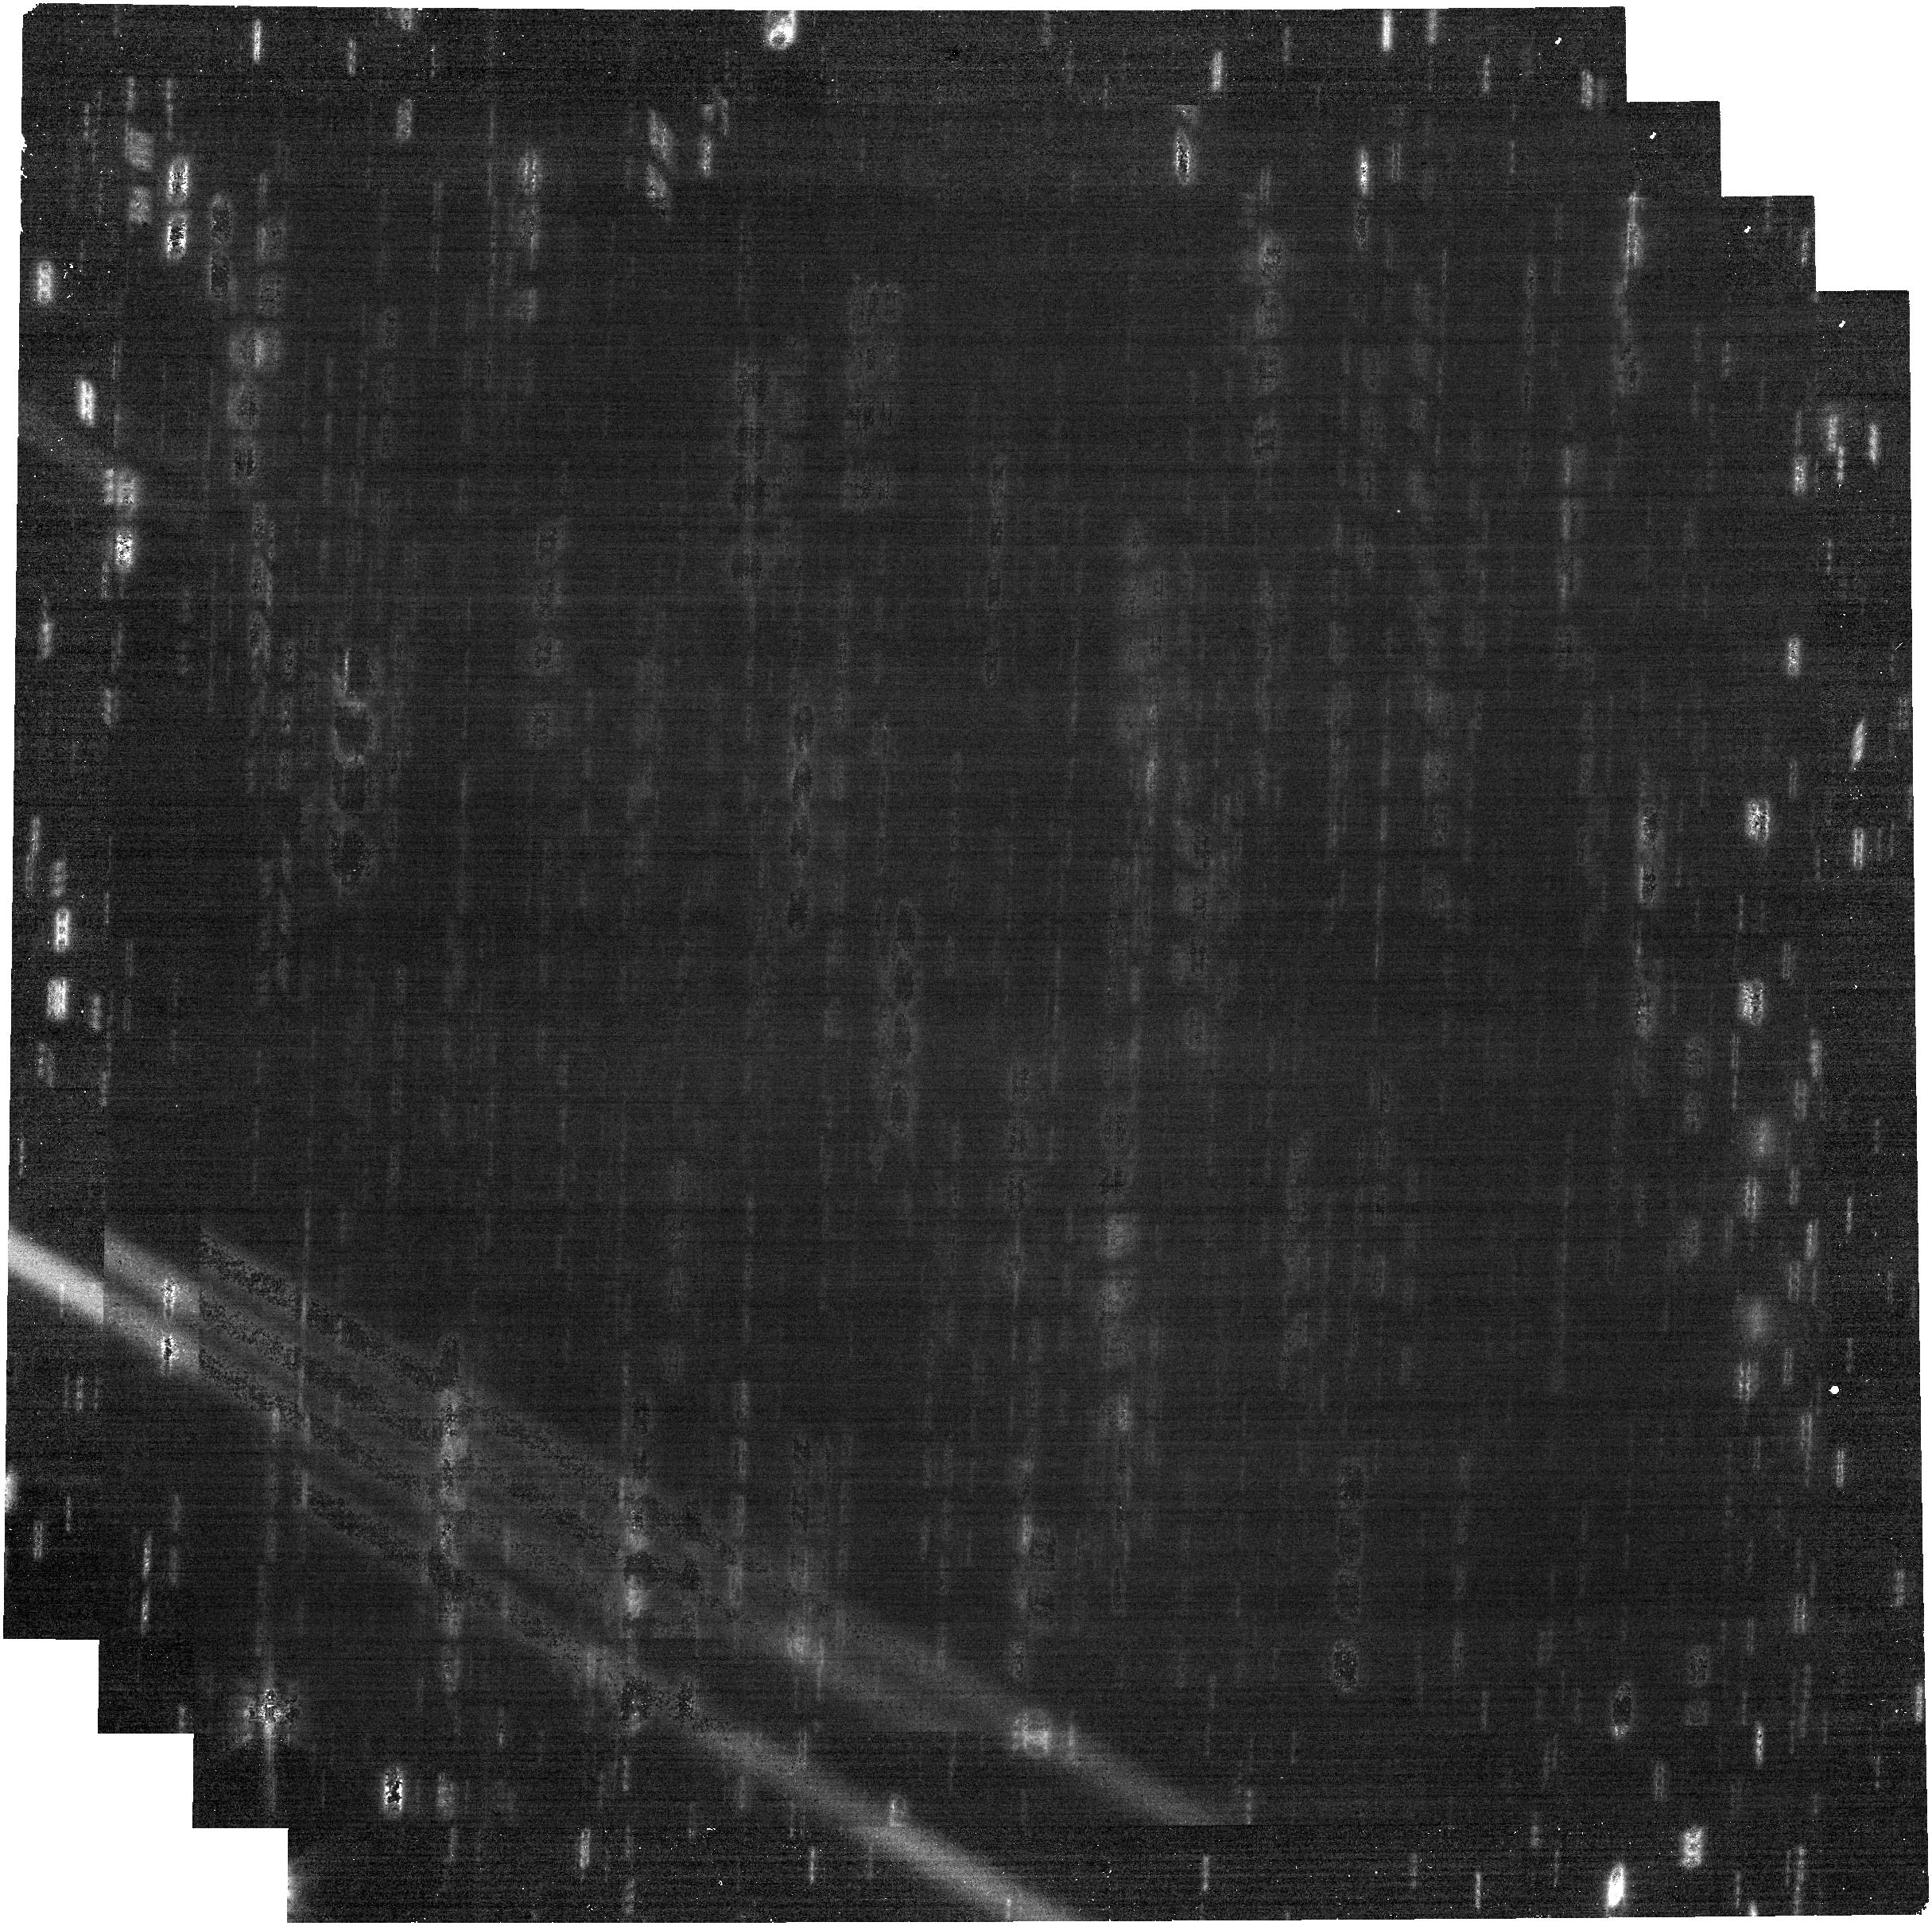
Target: 2024YR4
Instrument: NIRCAM
Filter: F322W2
Exposure: 21 min
Observation ID: jw09239-o002_t001_nircam_clear-f322w2

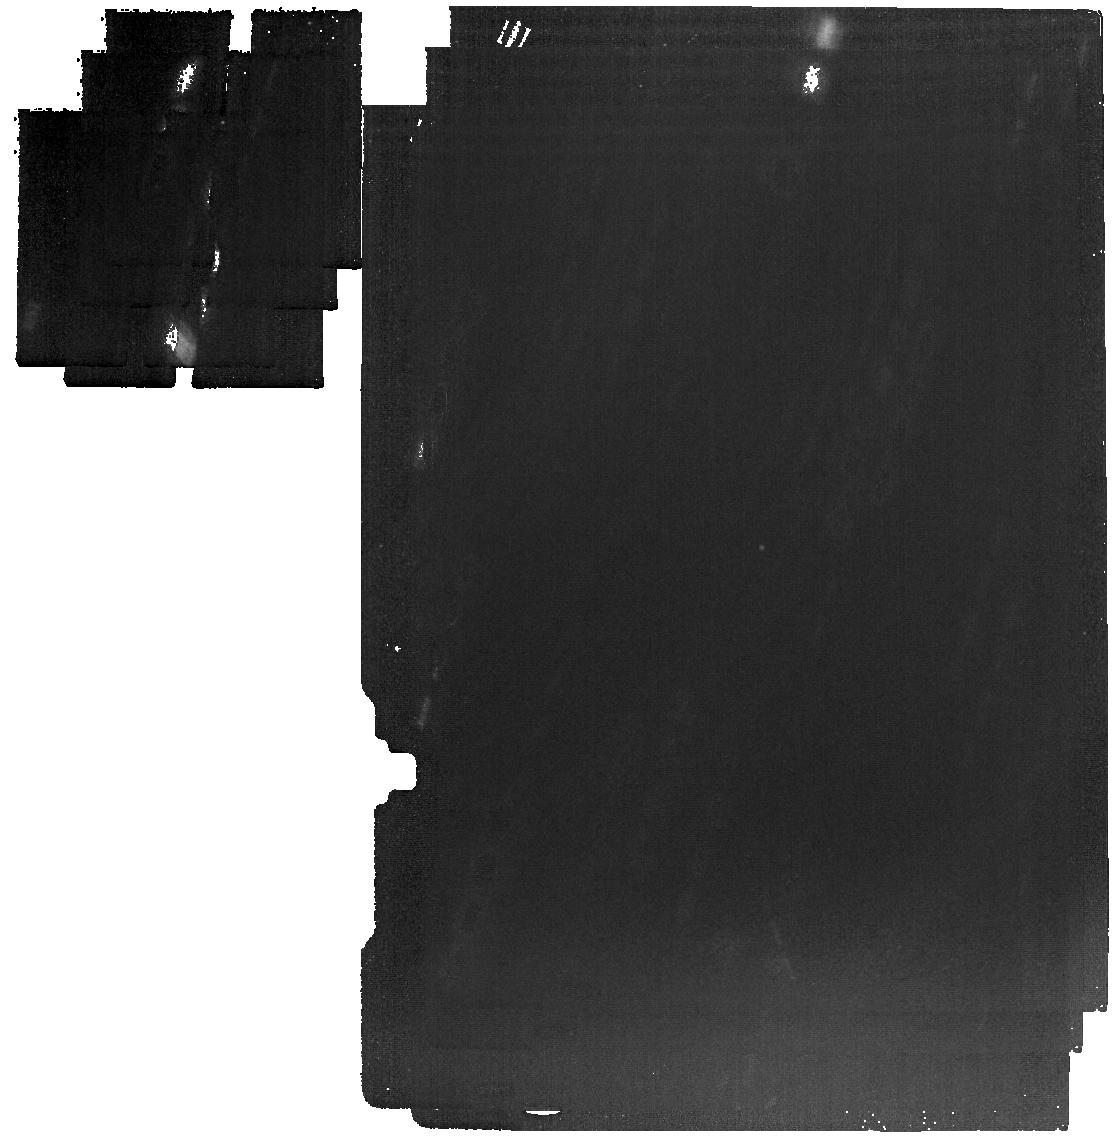
Target: 2024YR4
Instrument: MIRI
Filter: F1280W
Exposure: 21 min
Observation ID: jw09239-o005_t001_miri_f1280w

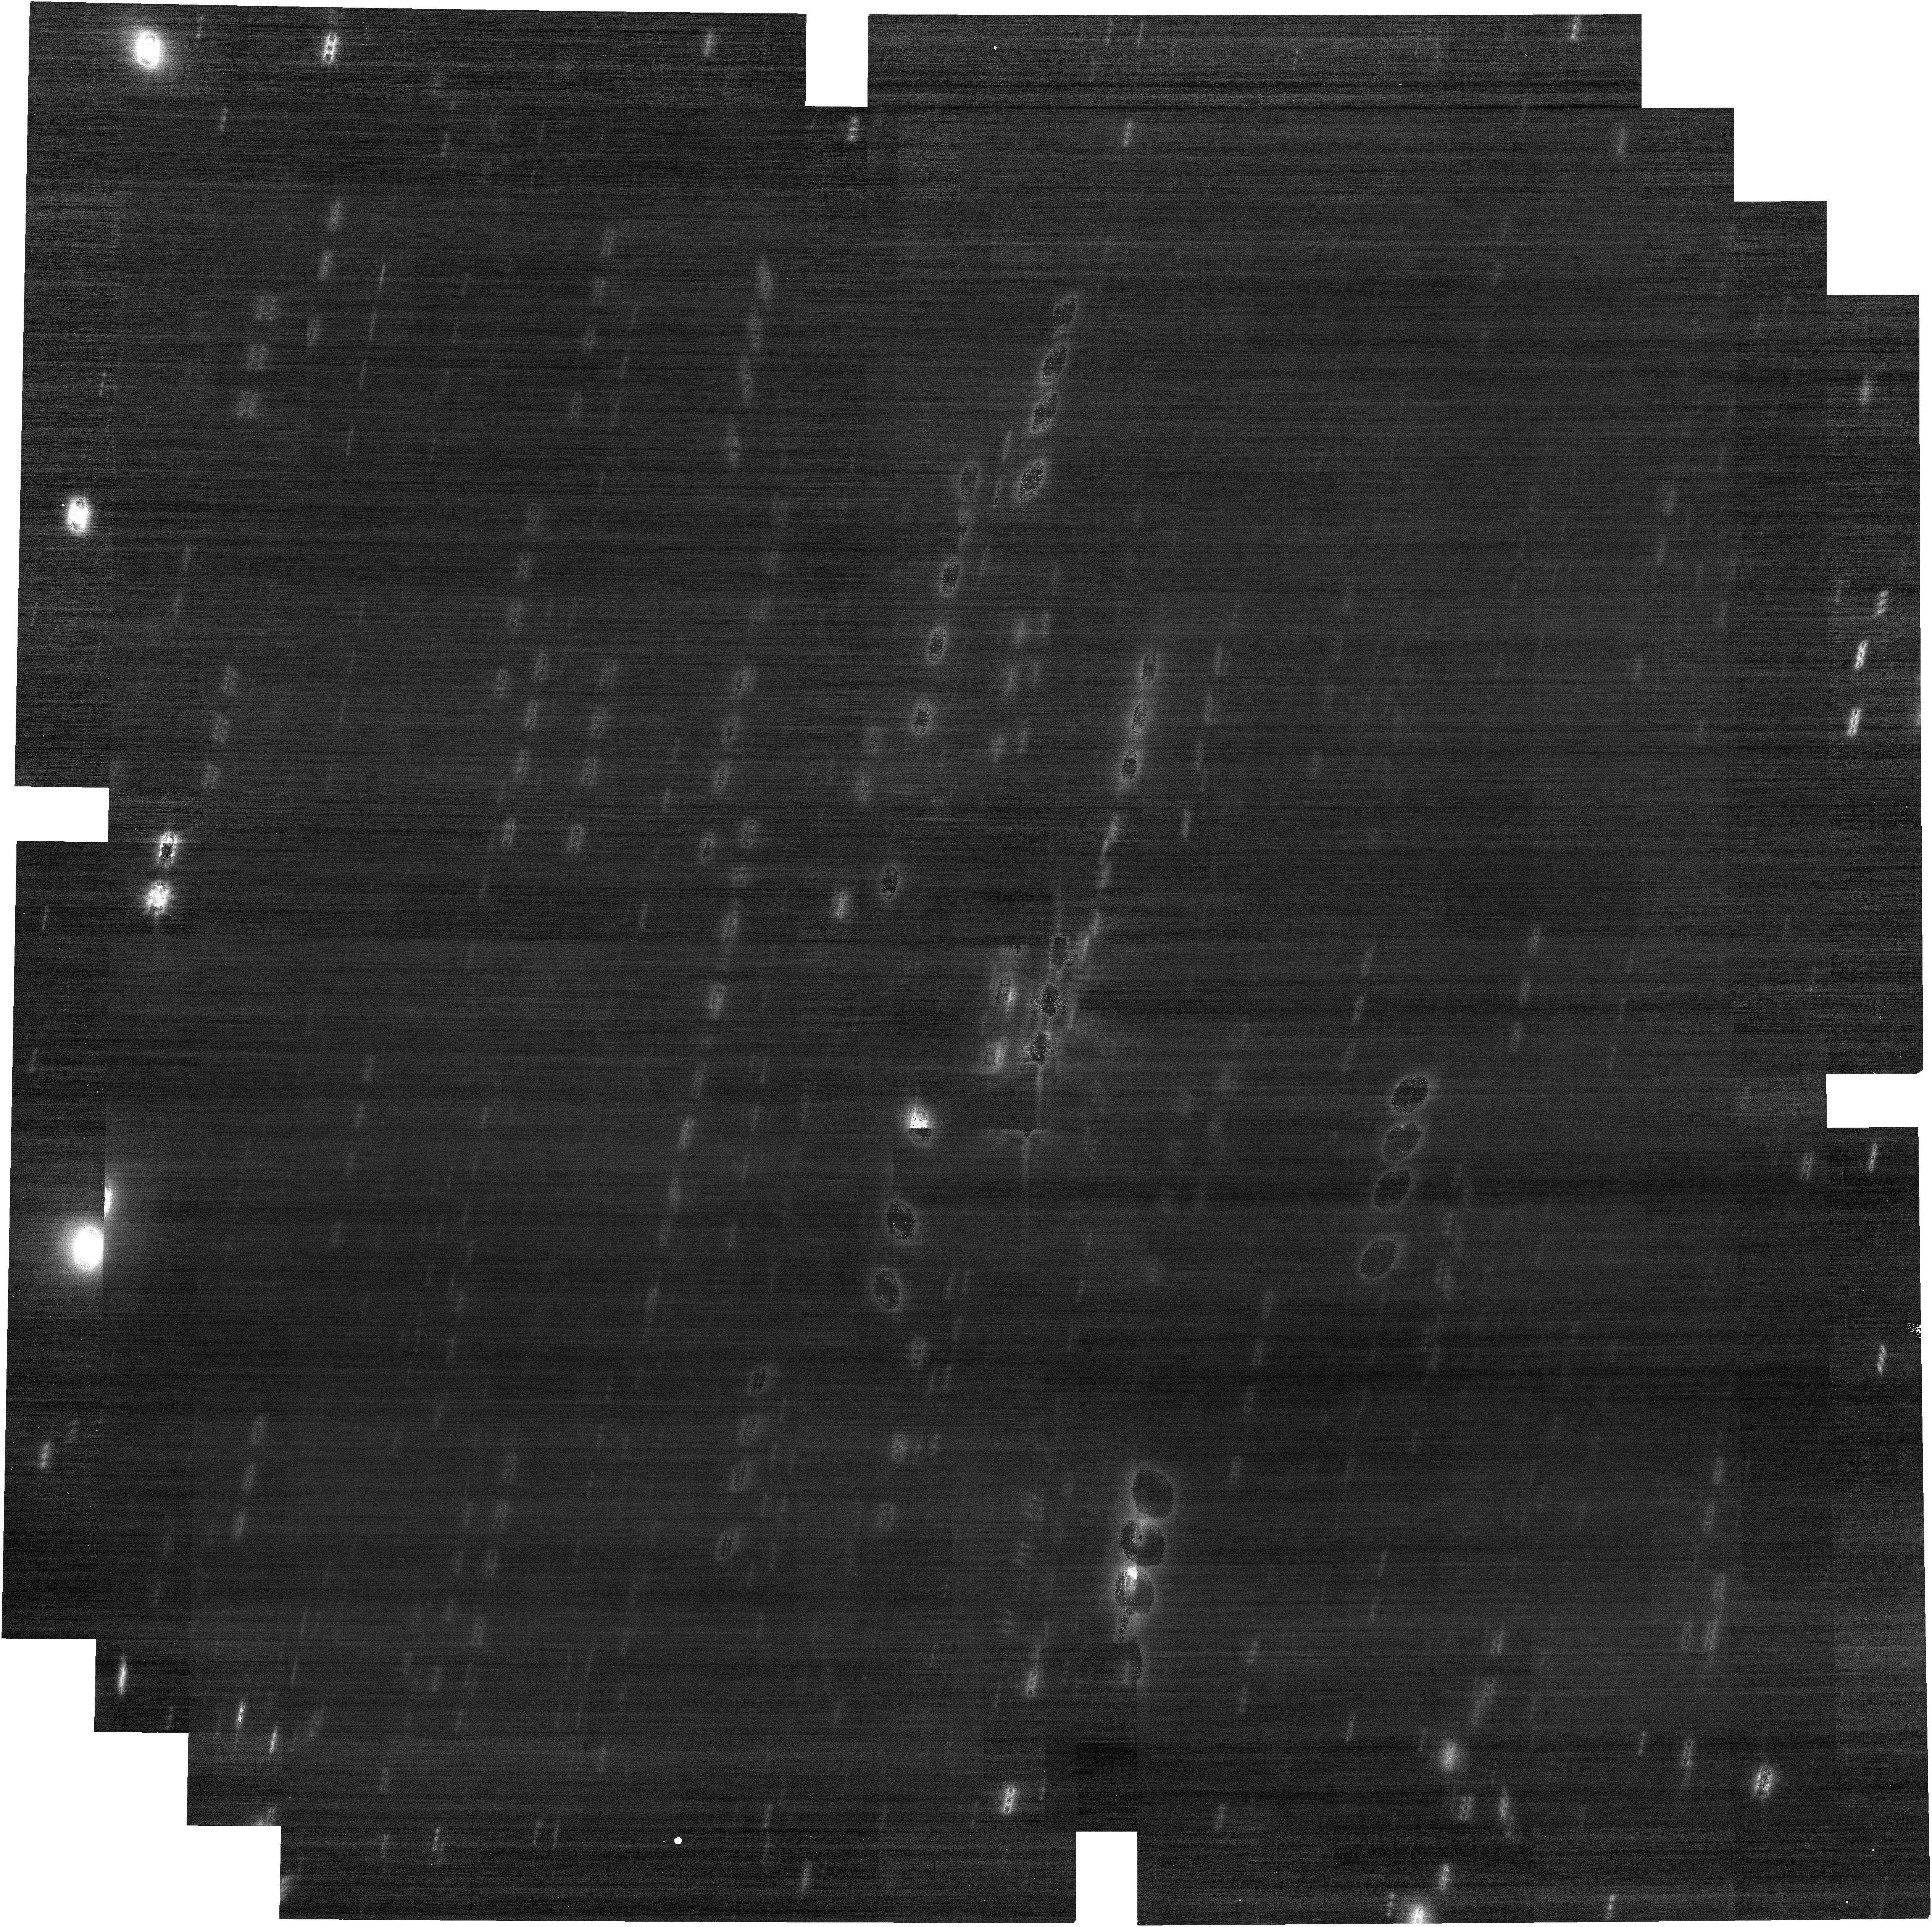
Target: 2024YR4
Instrument: NIRCAM
Filter: F150W2
Exposure: 11 min
Observation ID: jw09239-o007_t001_nircam_clear-f150w2

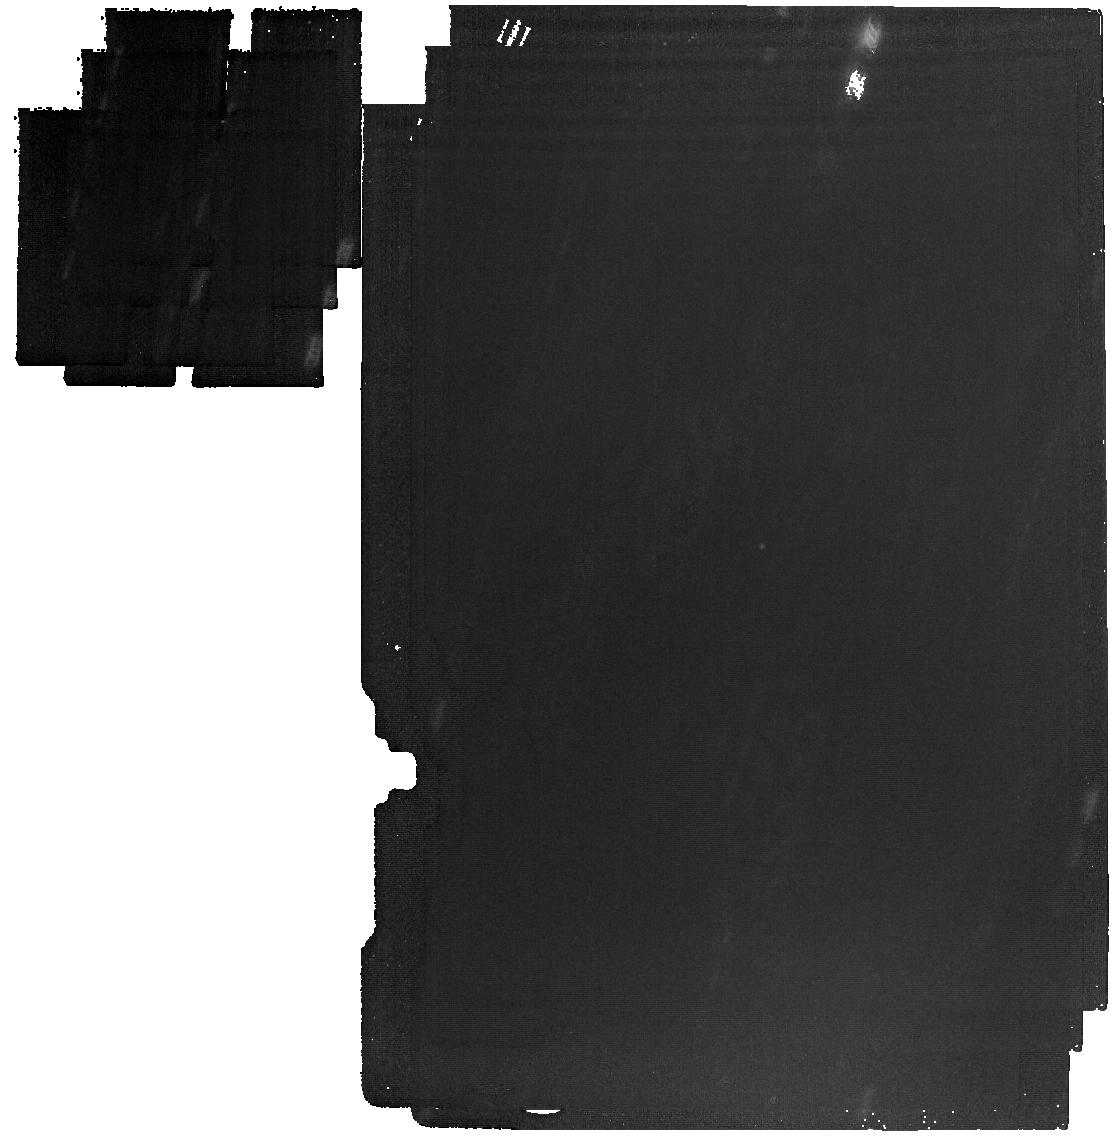
Target: 2024YR4
Instrument: MIRI
Filter: F1500W
Exposure: 21 min
Observation ID: jw09239-o005_t001_miri_f1500w

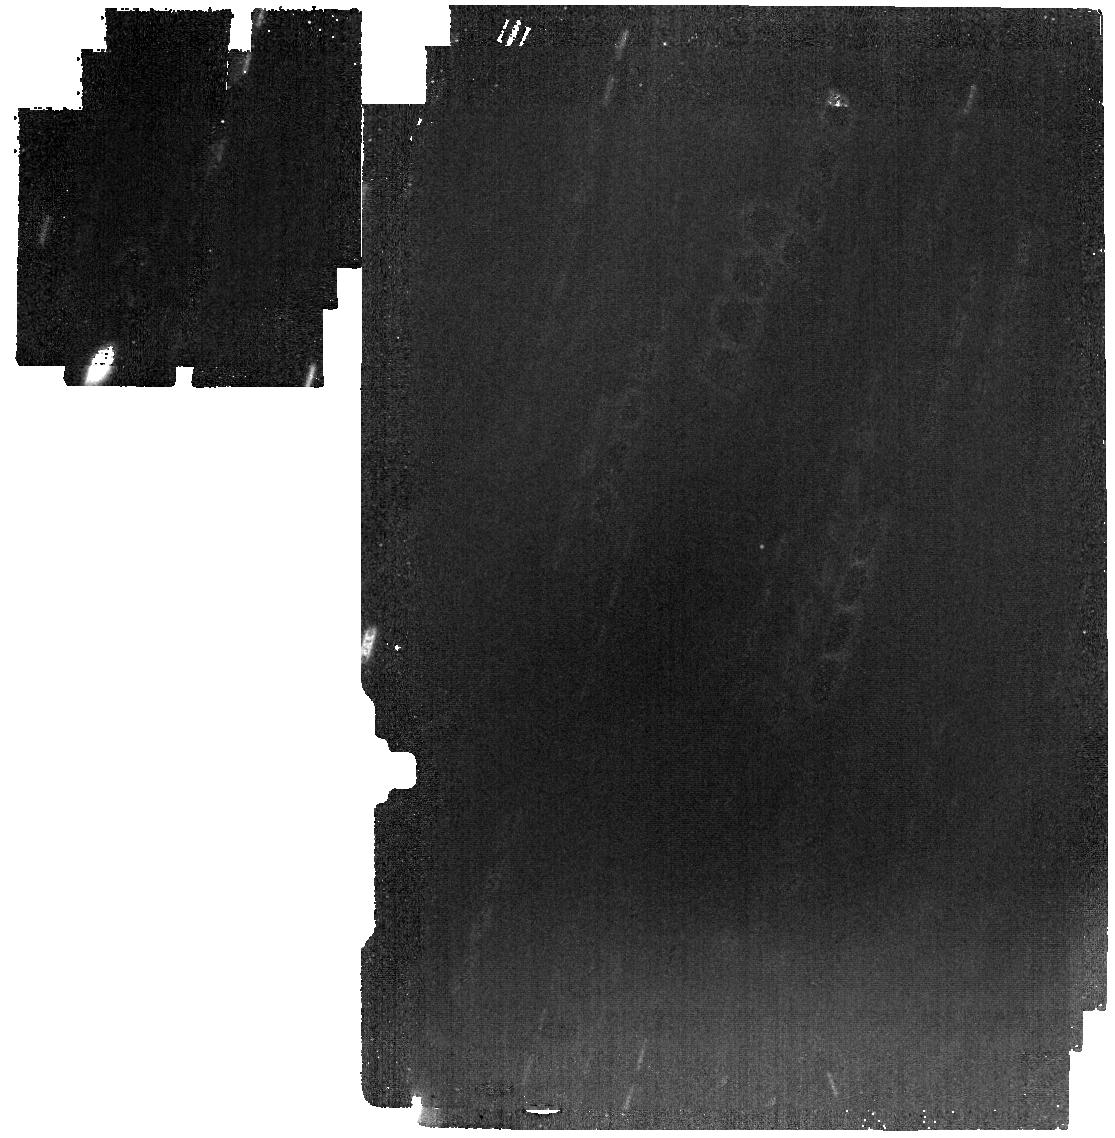
Target: 2024YR4
Instrument: MIRI
Filter: F1000W
Exposure: 21 min
Observation ID: jw09239-o005_t001_miri_f1000w

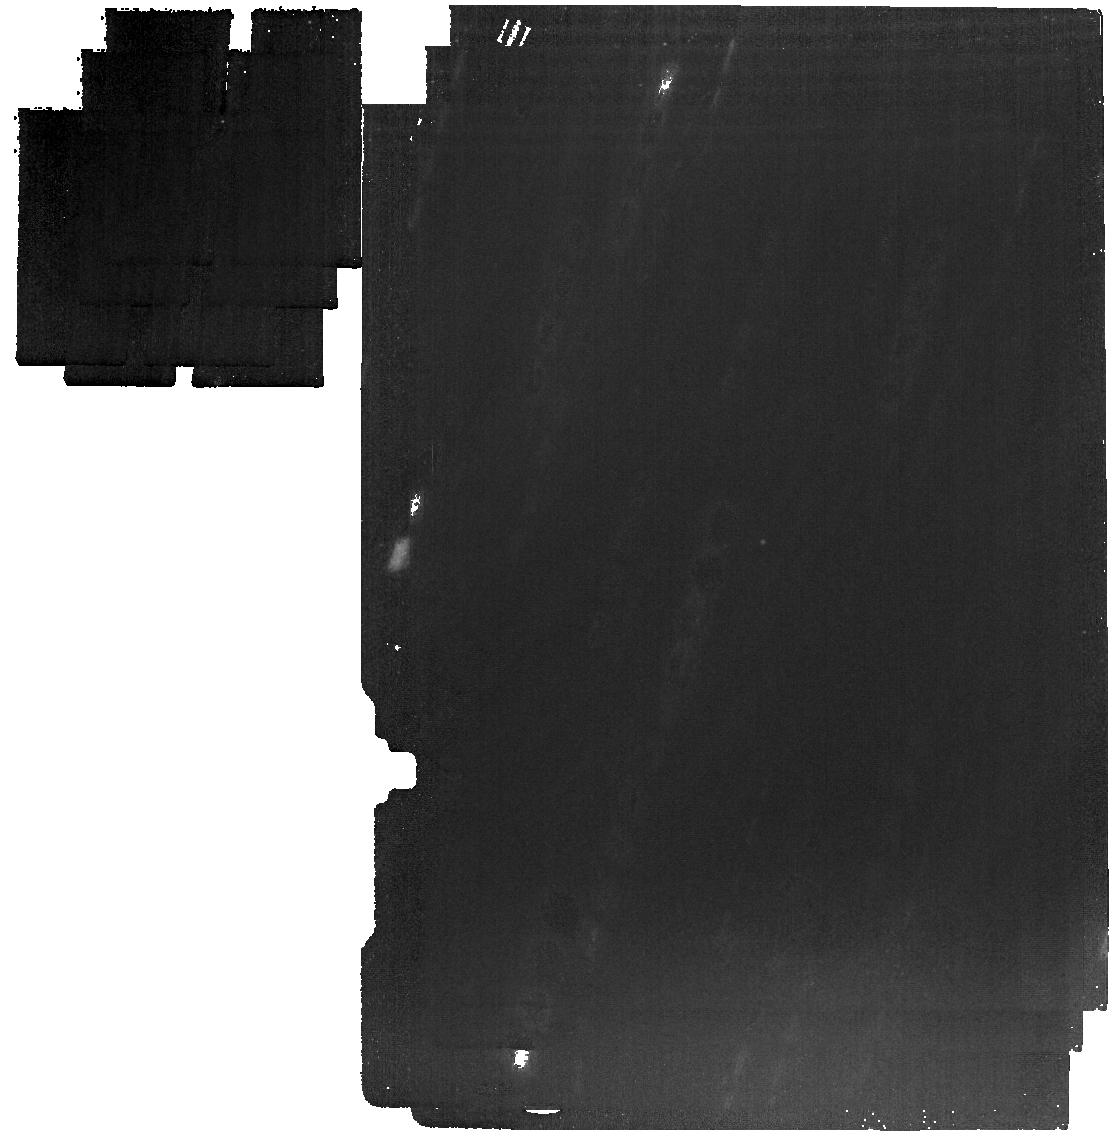
Target: 2024YR4
Instrument: MIRI
Filter: F1280W
Exposure: 21 min
Observation ID: jw09239-o006_t001_miri_f1280w

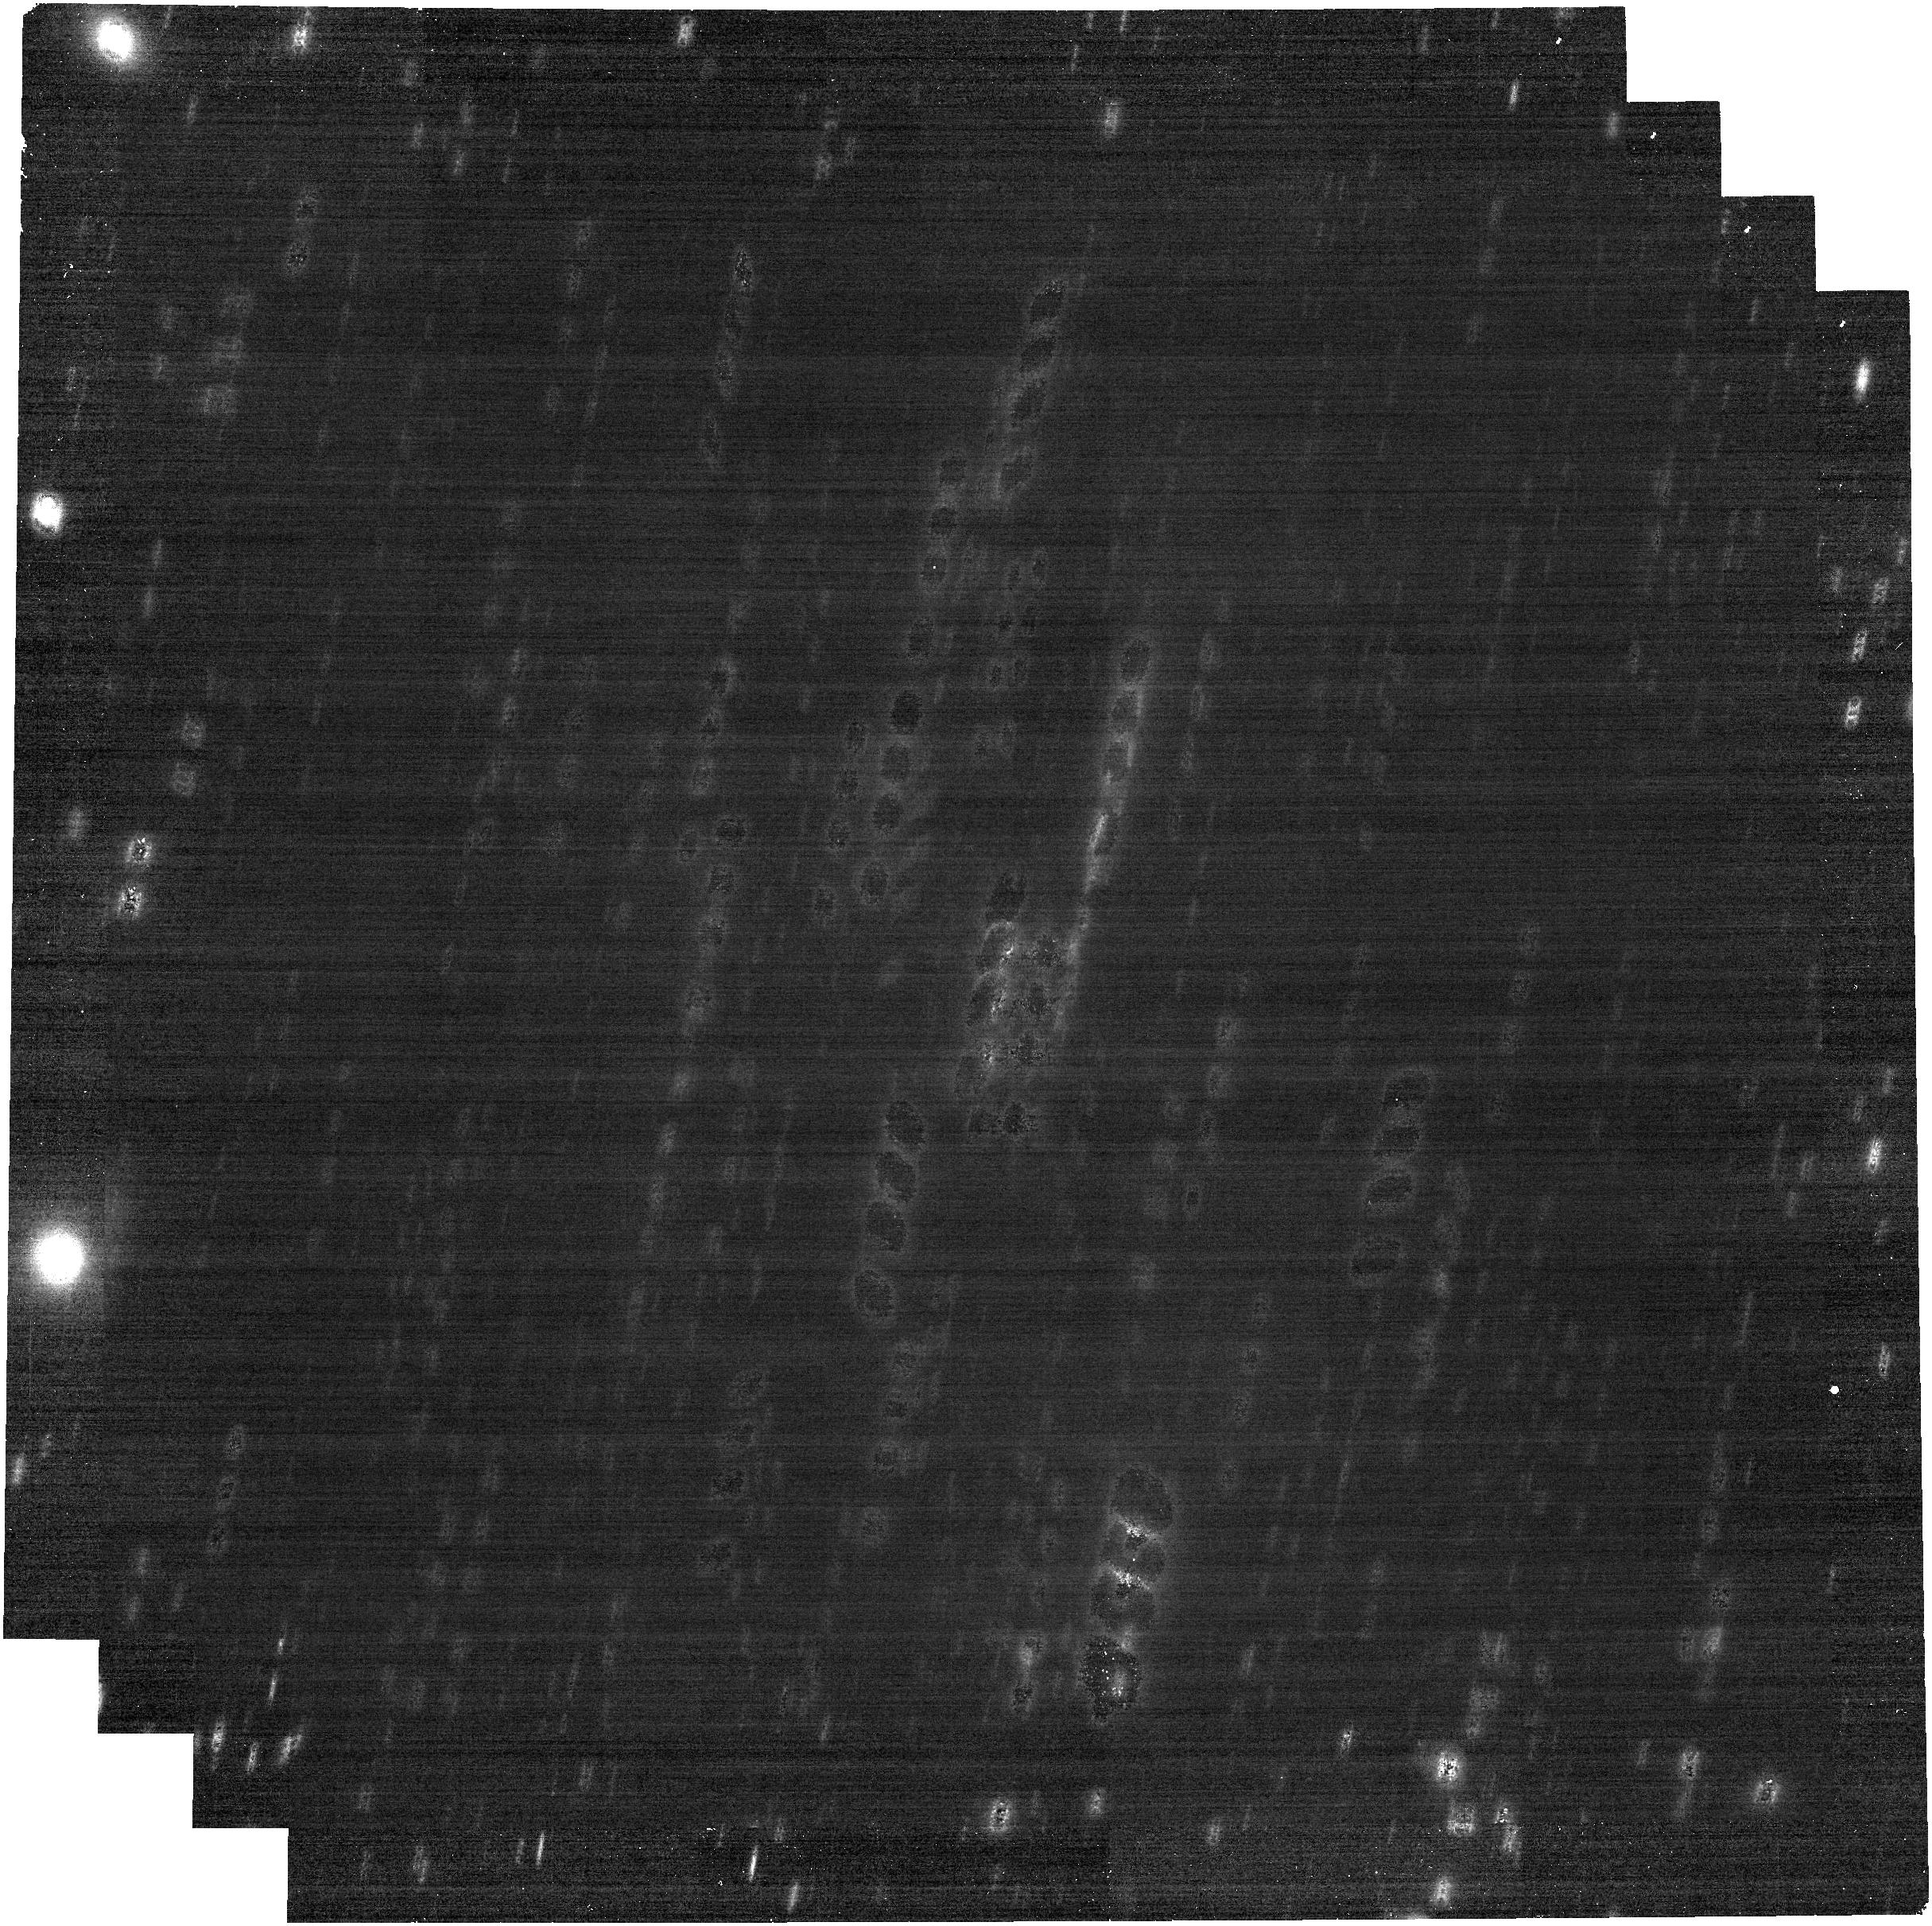
Target: 2024YR4
Instrument: NIRCAM
Filter: F322W2
Exposure: 11 min
Observation ID: jw09239-o007_t001_nircam_clear-f322w2

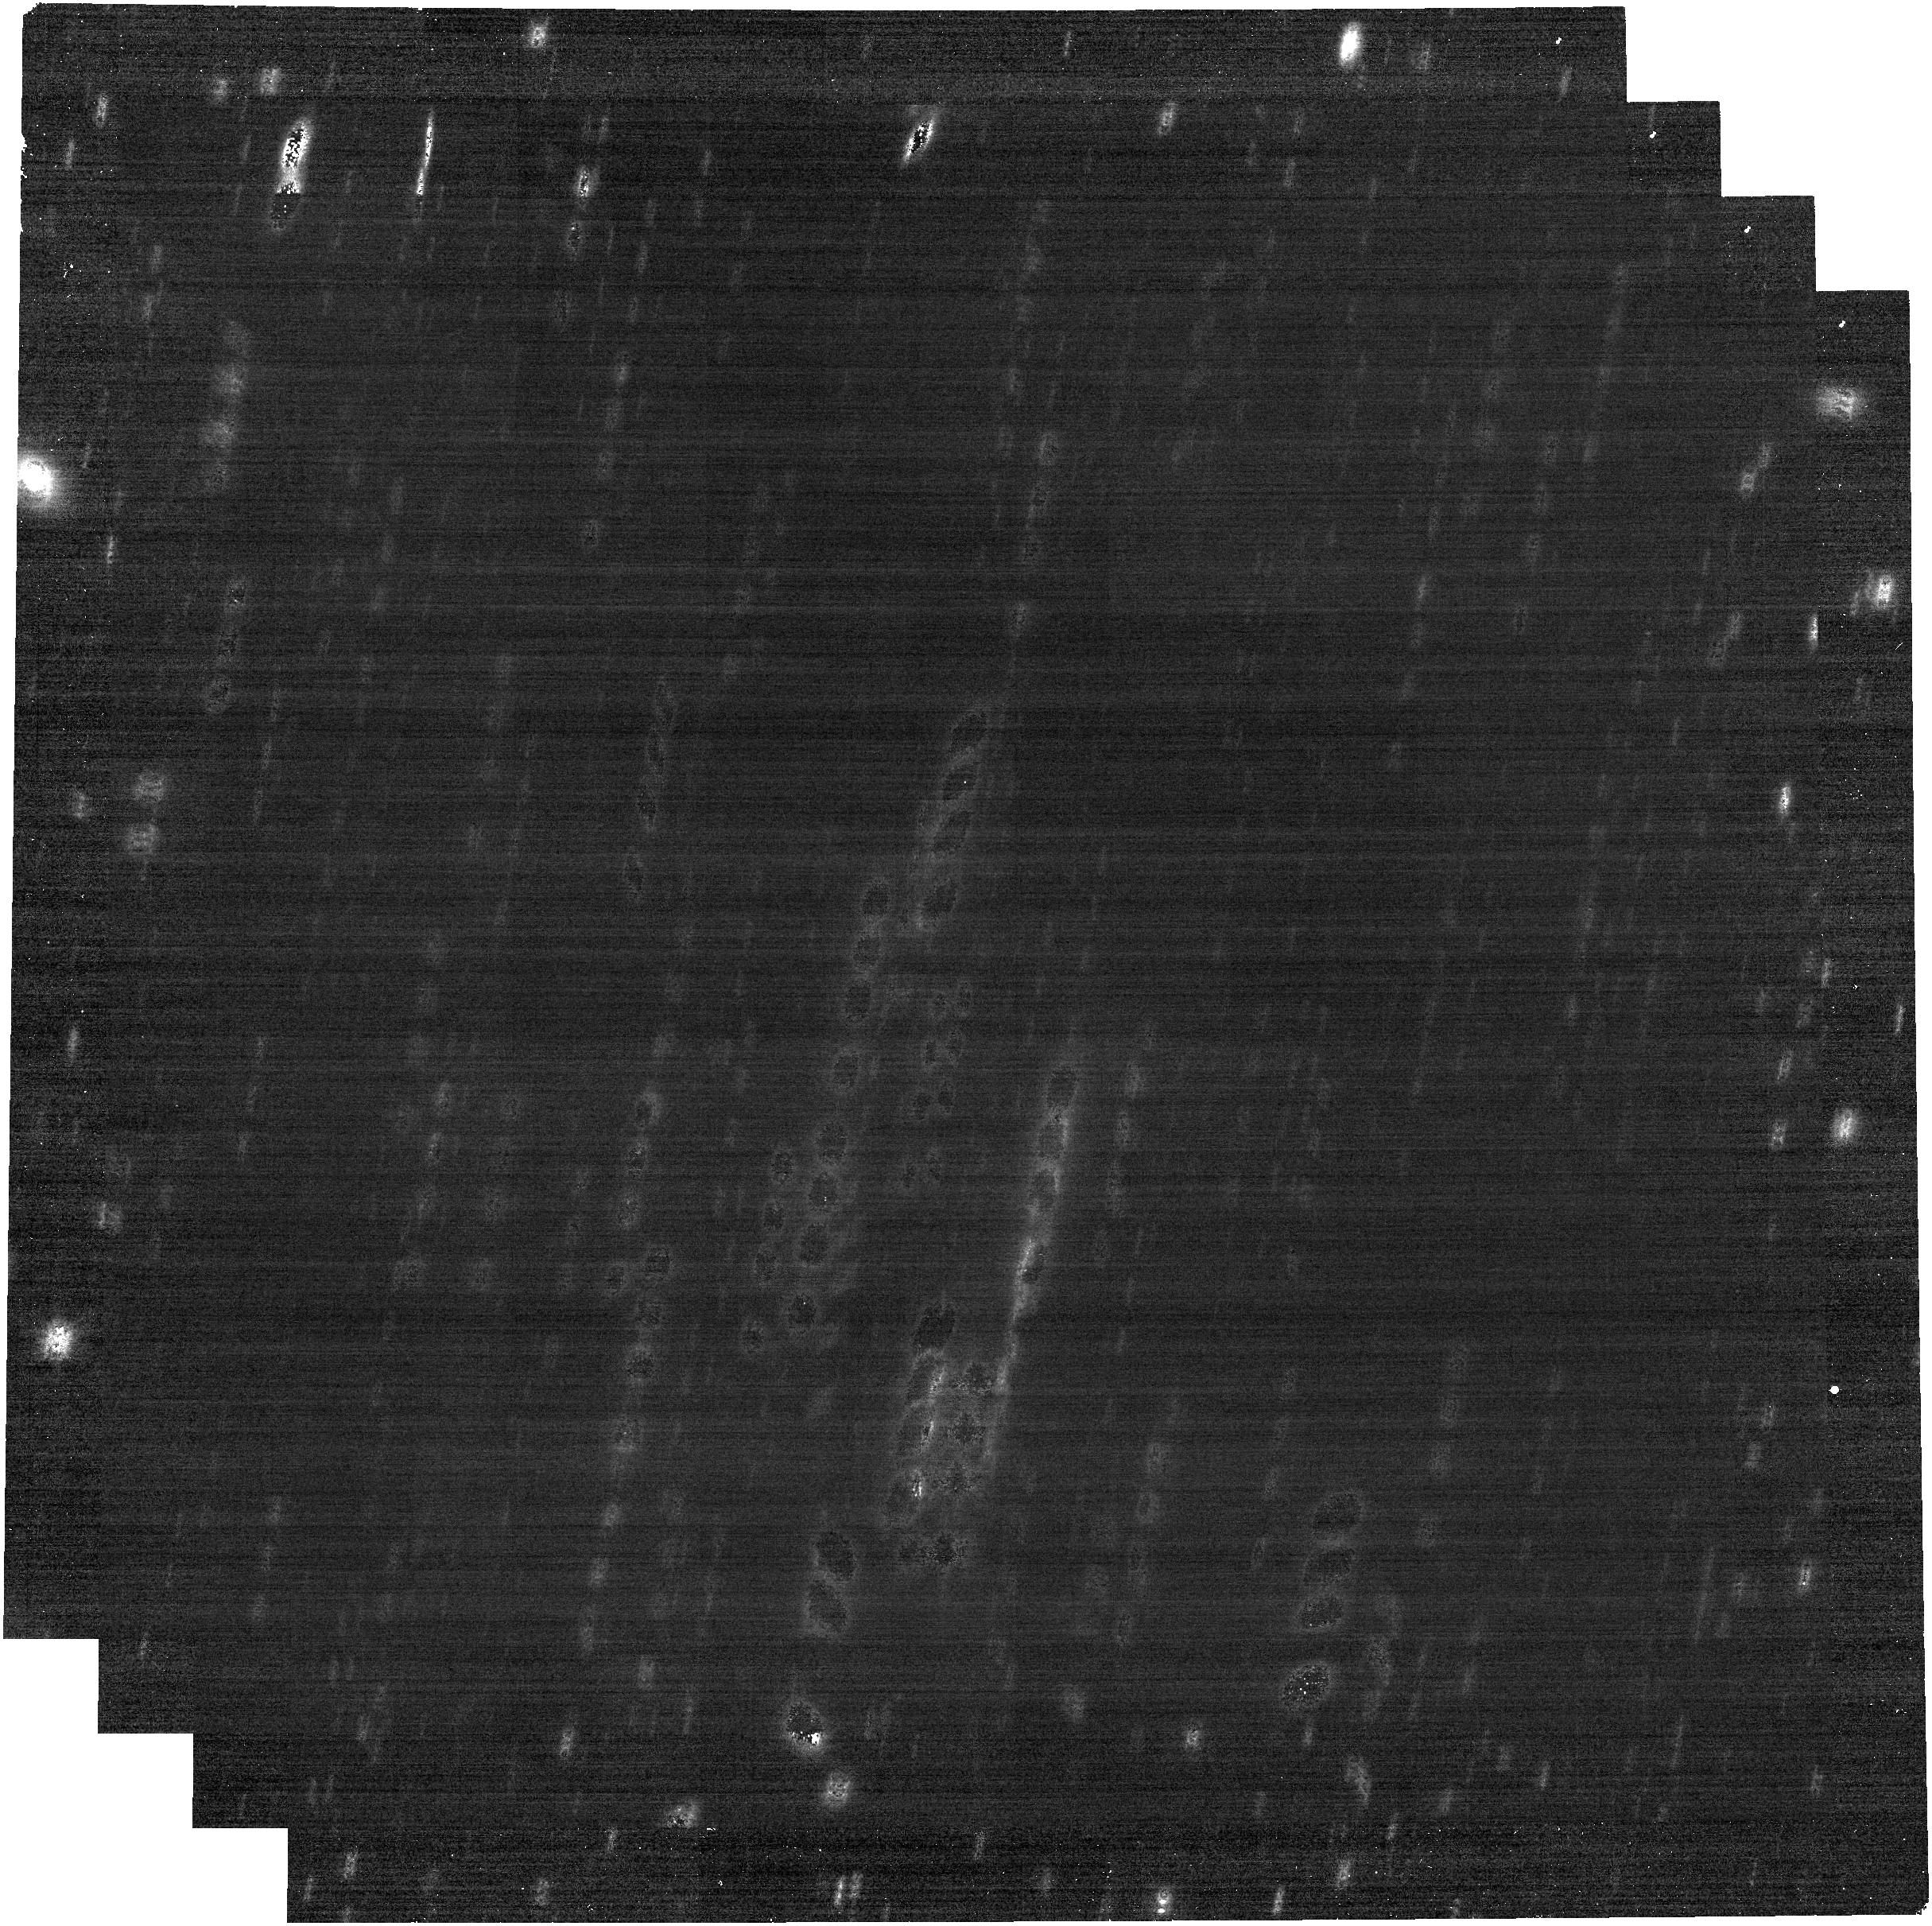
Target: 2024YR4
Instrument: NIRCAM
Filter: F322W2
Exposure: 11 min
Observation ID: jw09239-o008_t001_nircam_clear-f322w2

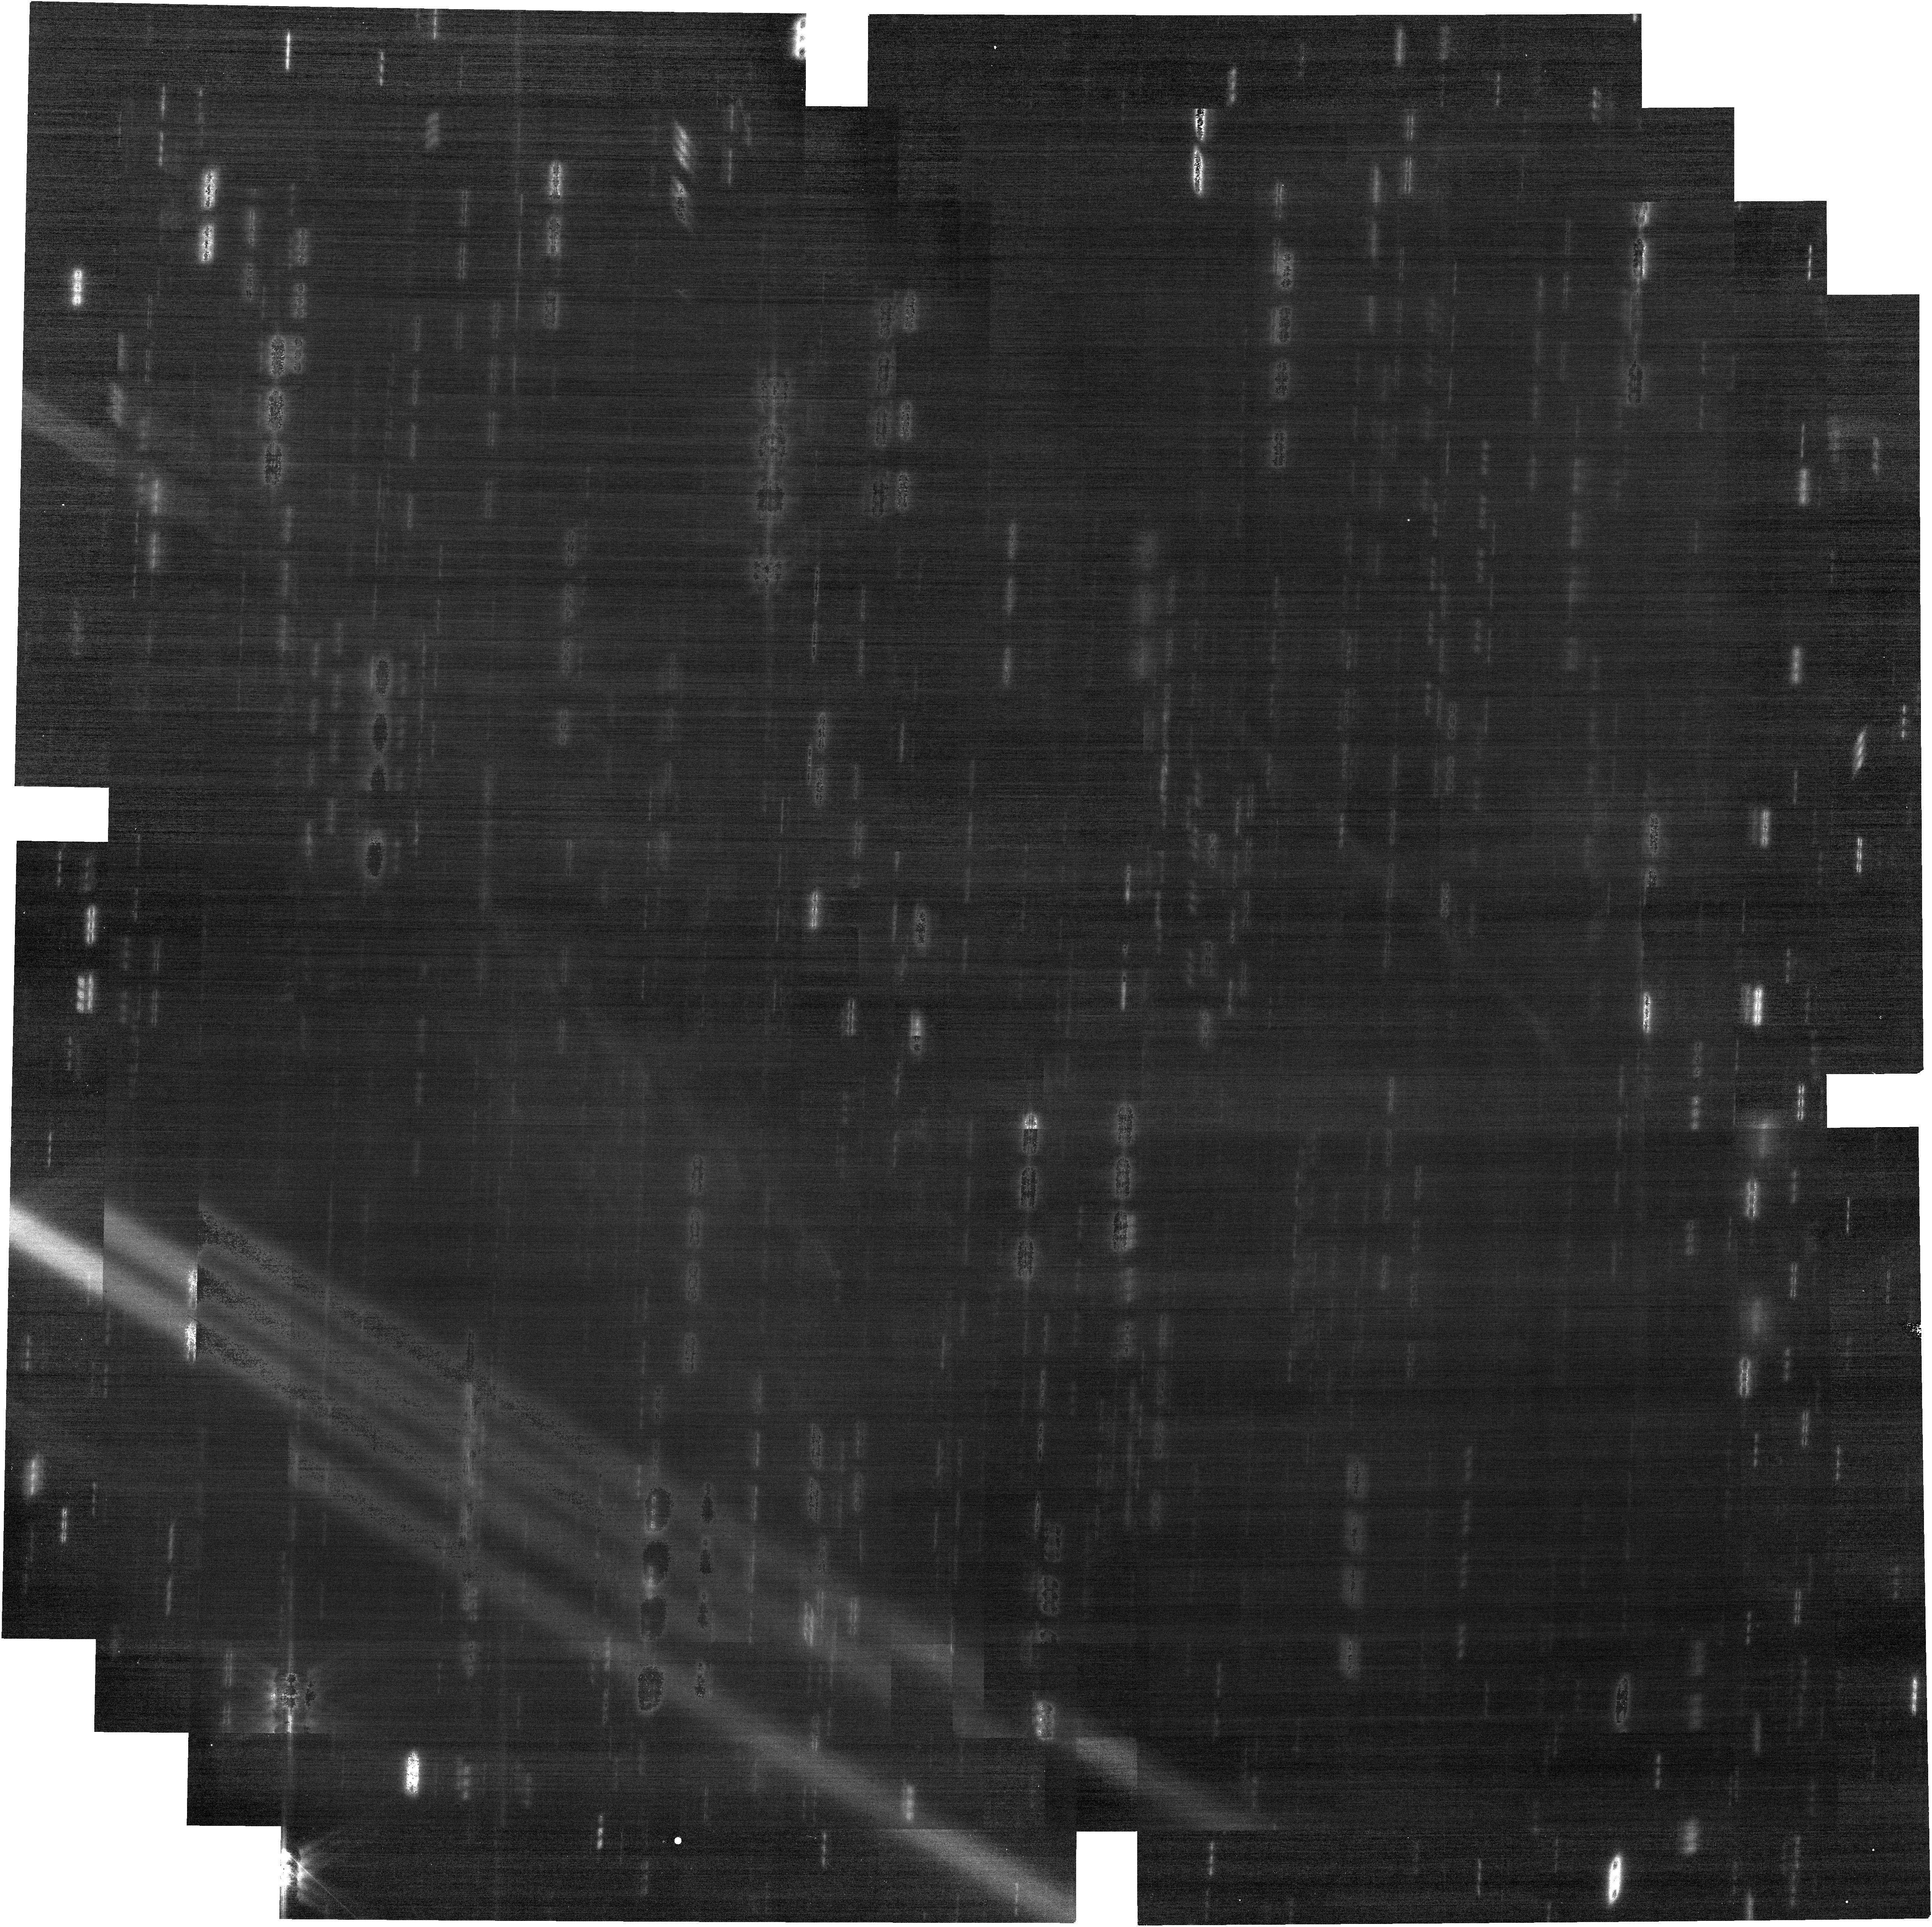
Target: 2024YR4
Instrument: NIRCAM
Filter: F150W2
Exposure: 21 min
Observation ID: jw09239-o002_t001_nircam_clear-f150w2

Size Measurements of a Potential Earth-Impacting Asteroid with JWST MIRI and NIRCAM (PI: Rivkin, Andrew S.)

The asteroid 2024 YR4 was discovered on 25 December 2024, and at this writing has a ~1% chance of impacting the Earth on 22 December 2032. 2024 YR4 enters the JWST observing window in March 2025 and MIRI observations will enable the only size measurements that will be possible until 2028. The availability of sooner accurate and high-quality size measurement, only possible using JWST MIRI in Spring 2025, will be essential for narrowing the range of possible outcomes and allowing effective planning for reconnaissance or impact-prevention missions with arrivals in 2028, and/or preparations for civil defense approaches in the event of a 2032 impact of YR4. The goals of the observations are to determine the size of 2024 YR4 and thus the magnitude of the threat it poses to the Earth, and to provide additional positional measurements to improve the quality of 2024 YR4’s orbit after it is no longer observable from Earthbased facilities. The proposed JWST observations of YR4’s size will be crucial for developing effective mitigation strategies if needed. We ask for a very modest amount of time in order to make mid-IR and near-IR photometric and astrometric measurements of YR4, which can be analyzed using multiple thermal models to provide a robust estimate of size. This, in turn, will be used by NASA, ESA, and other space agencies to assess options most efficiently.